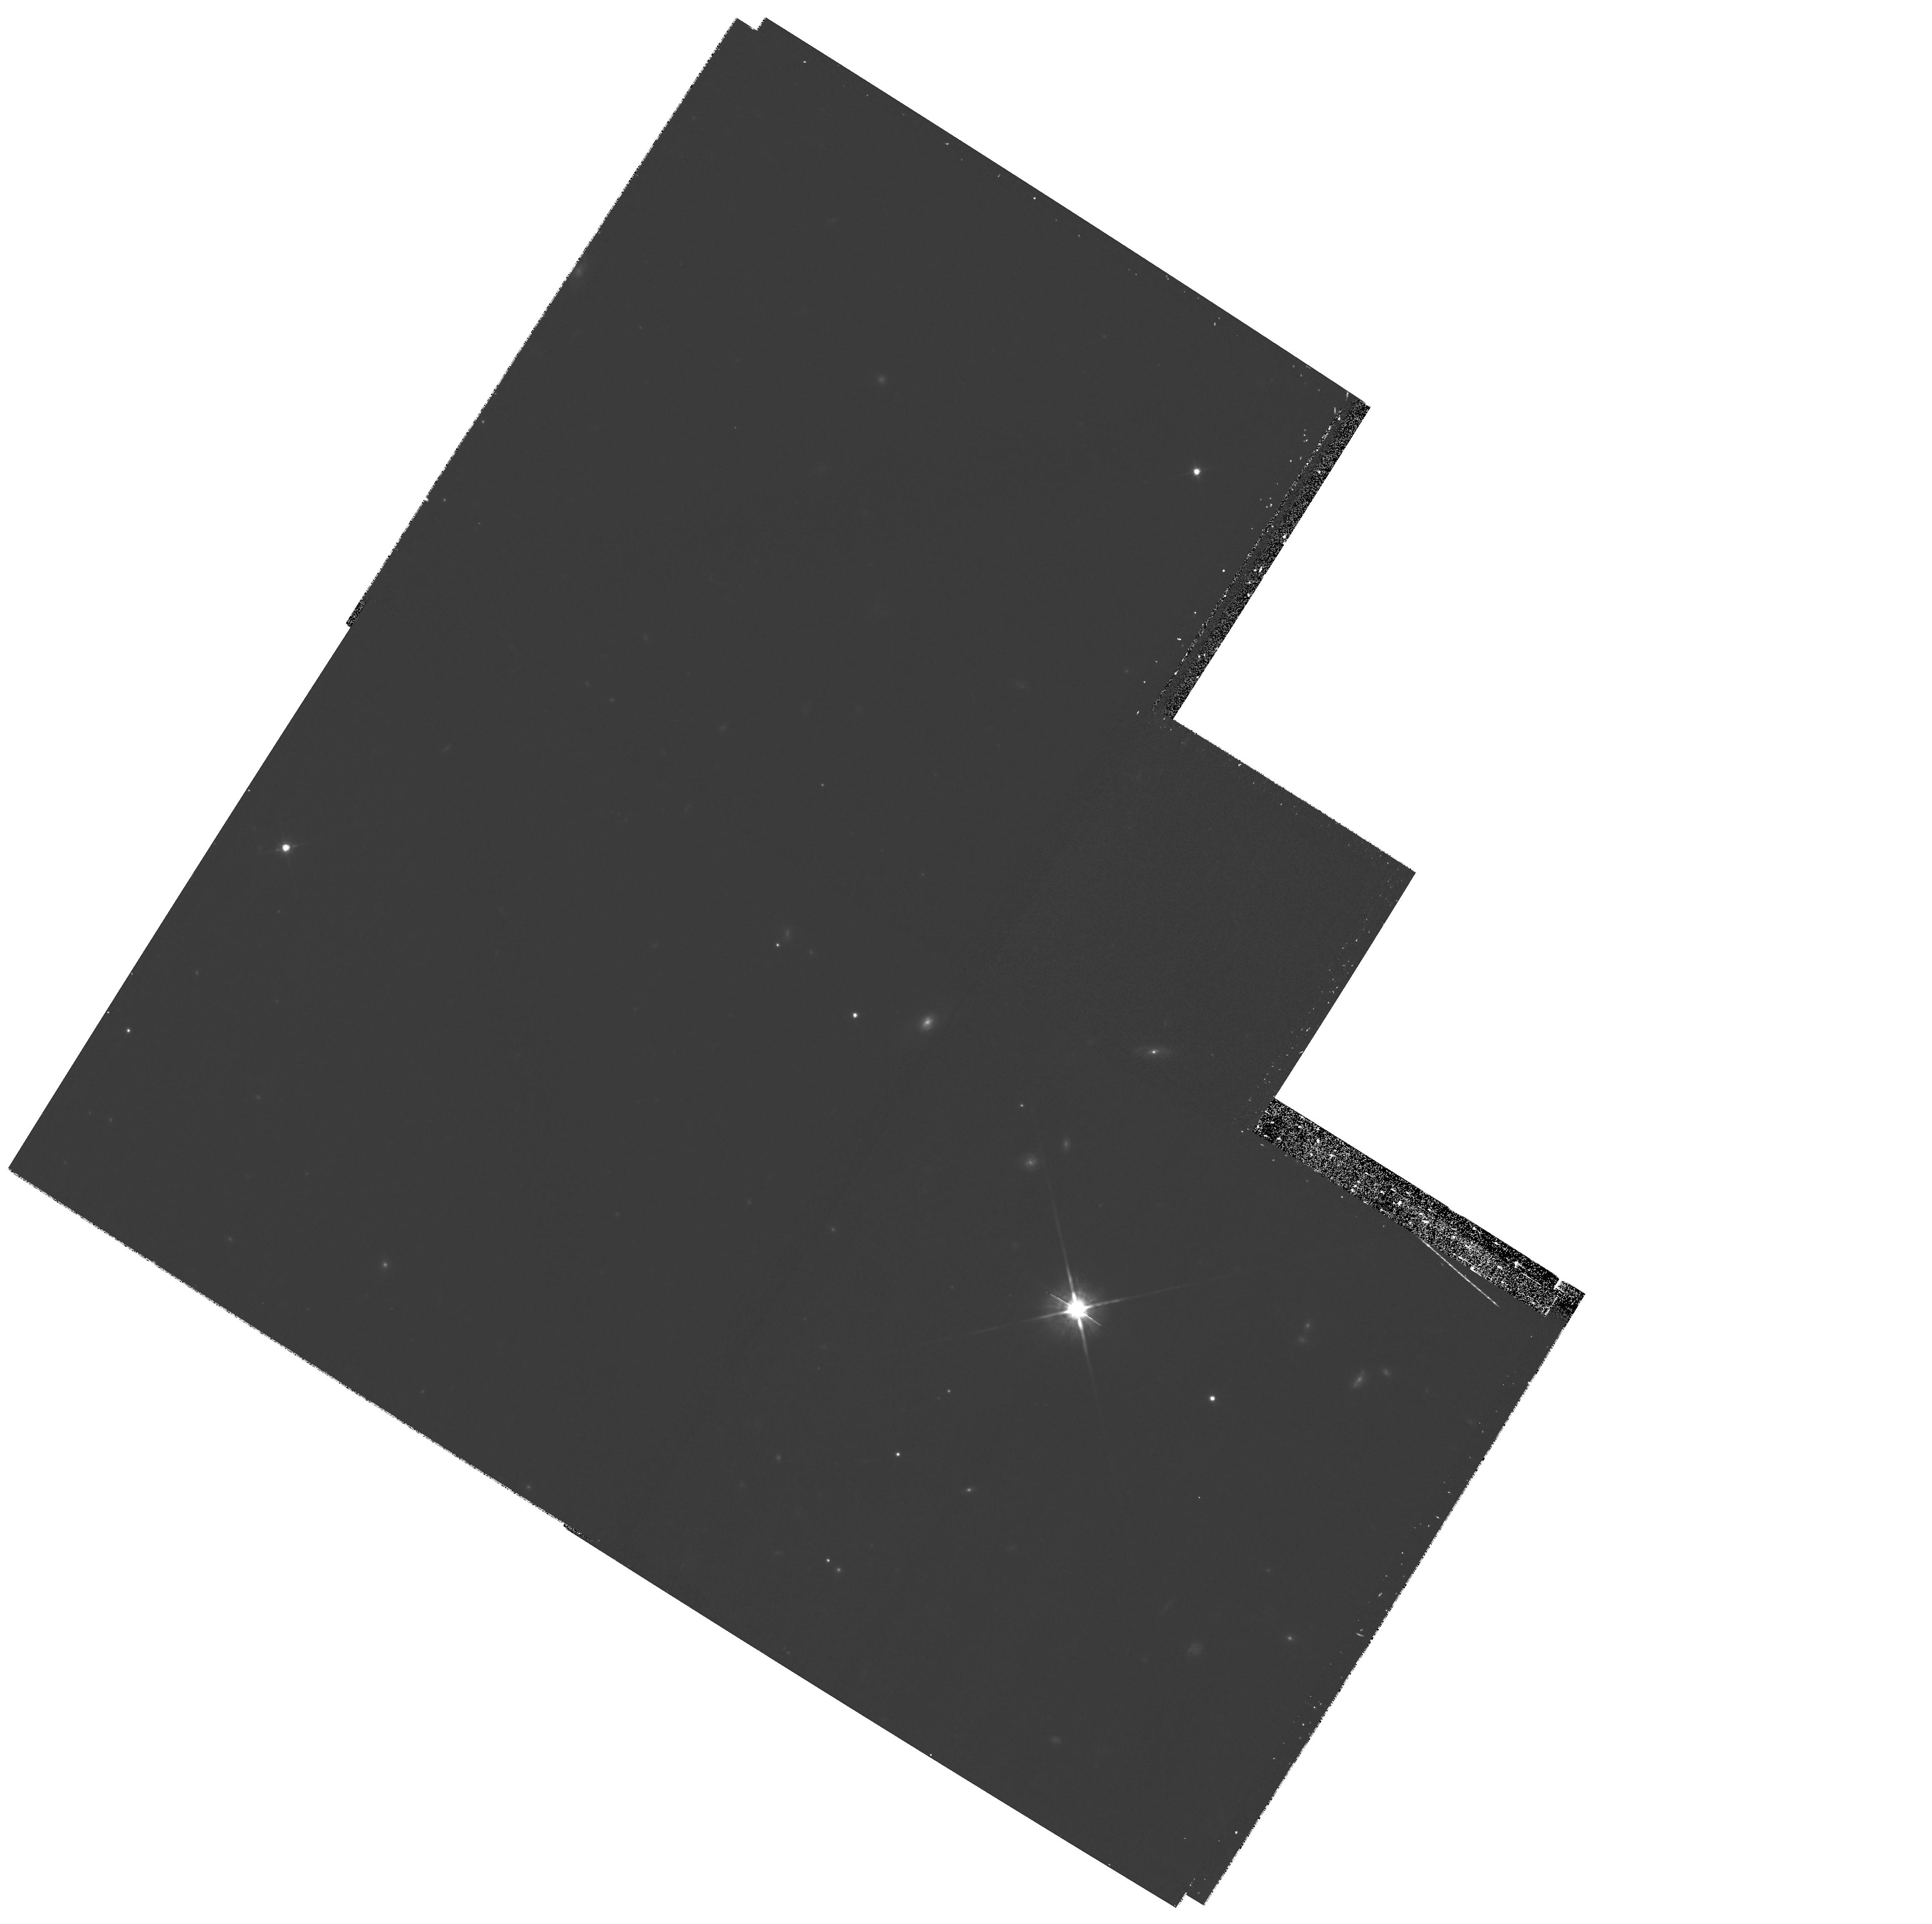
Target: field at RA 206.629°, Dec 61.063°. Instrument: WFPC2/PC. Filter: F814W. Exposure: 25 min. Observation ID: hst_10594_04_wfpc2_pc_f814w_u9ew04

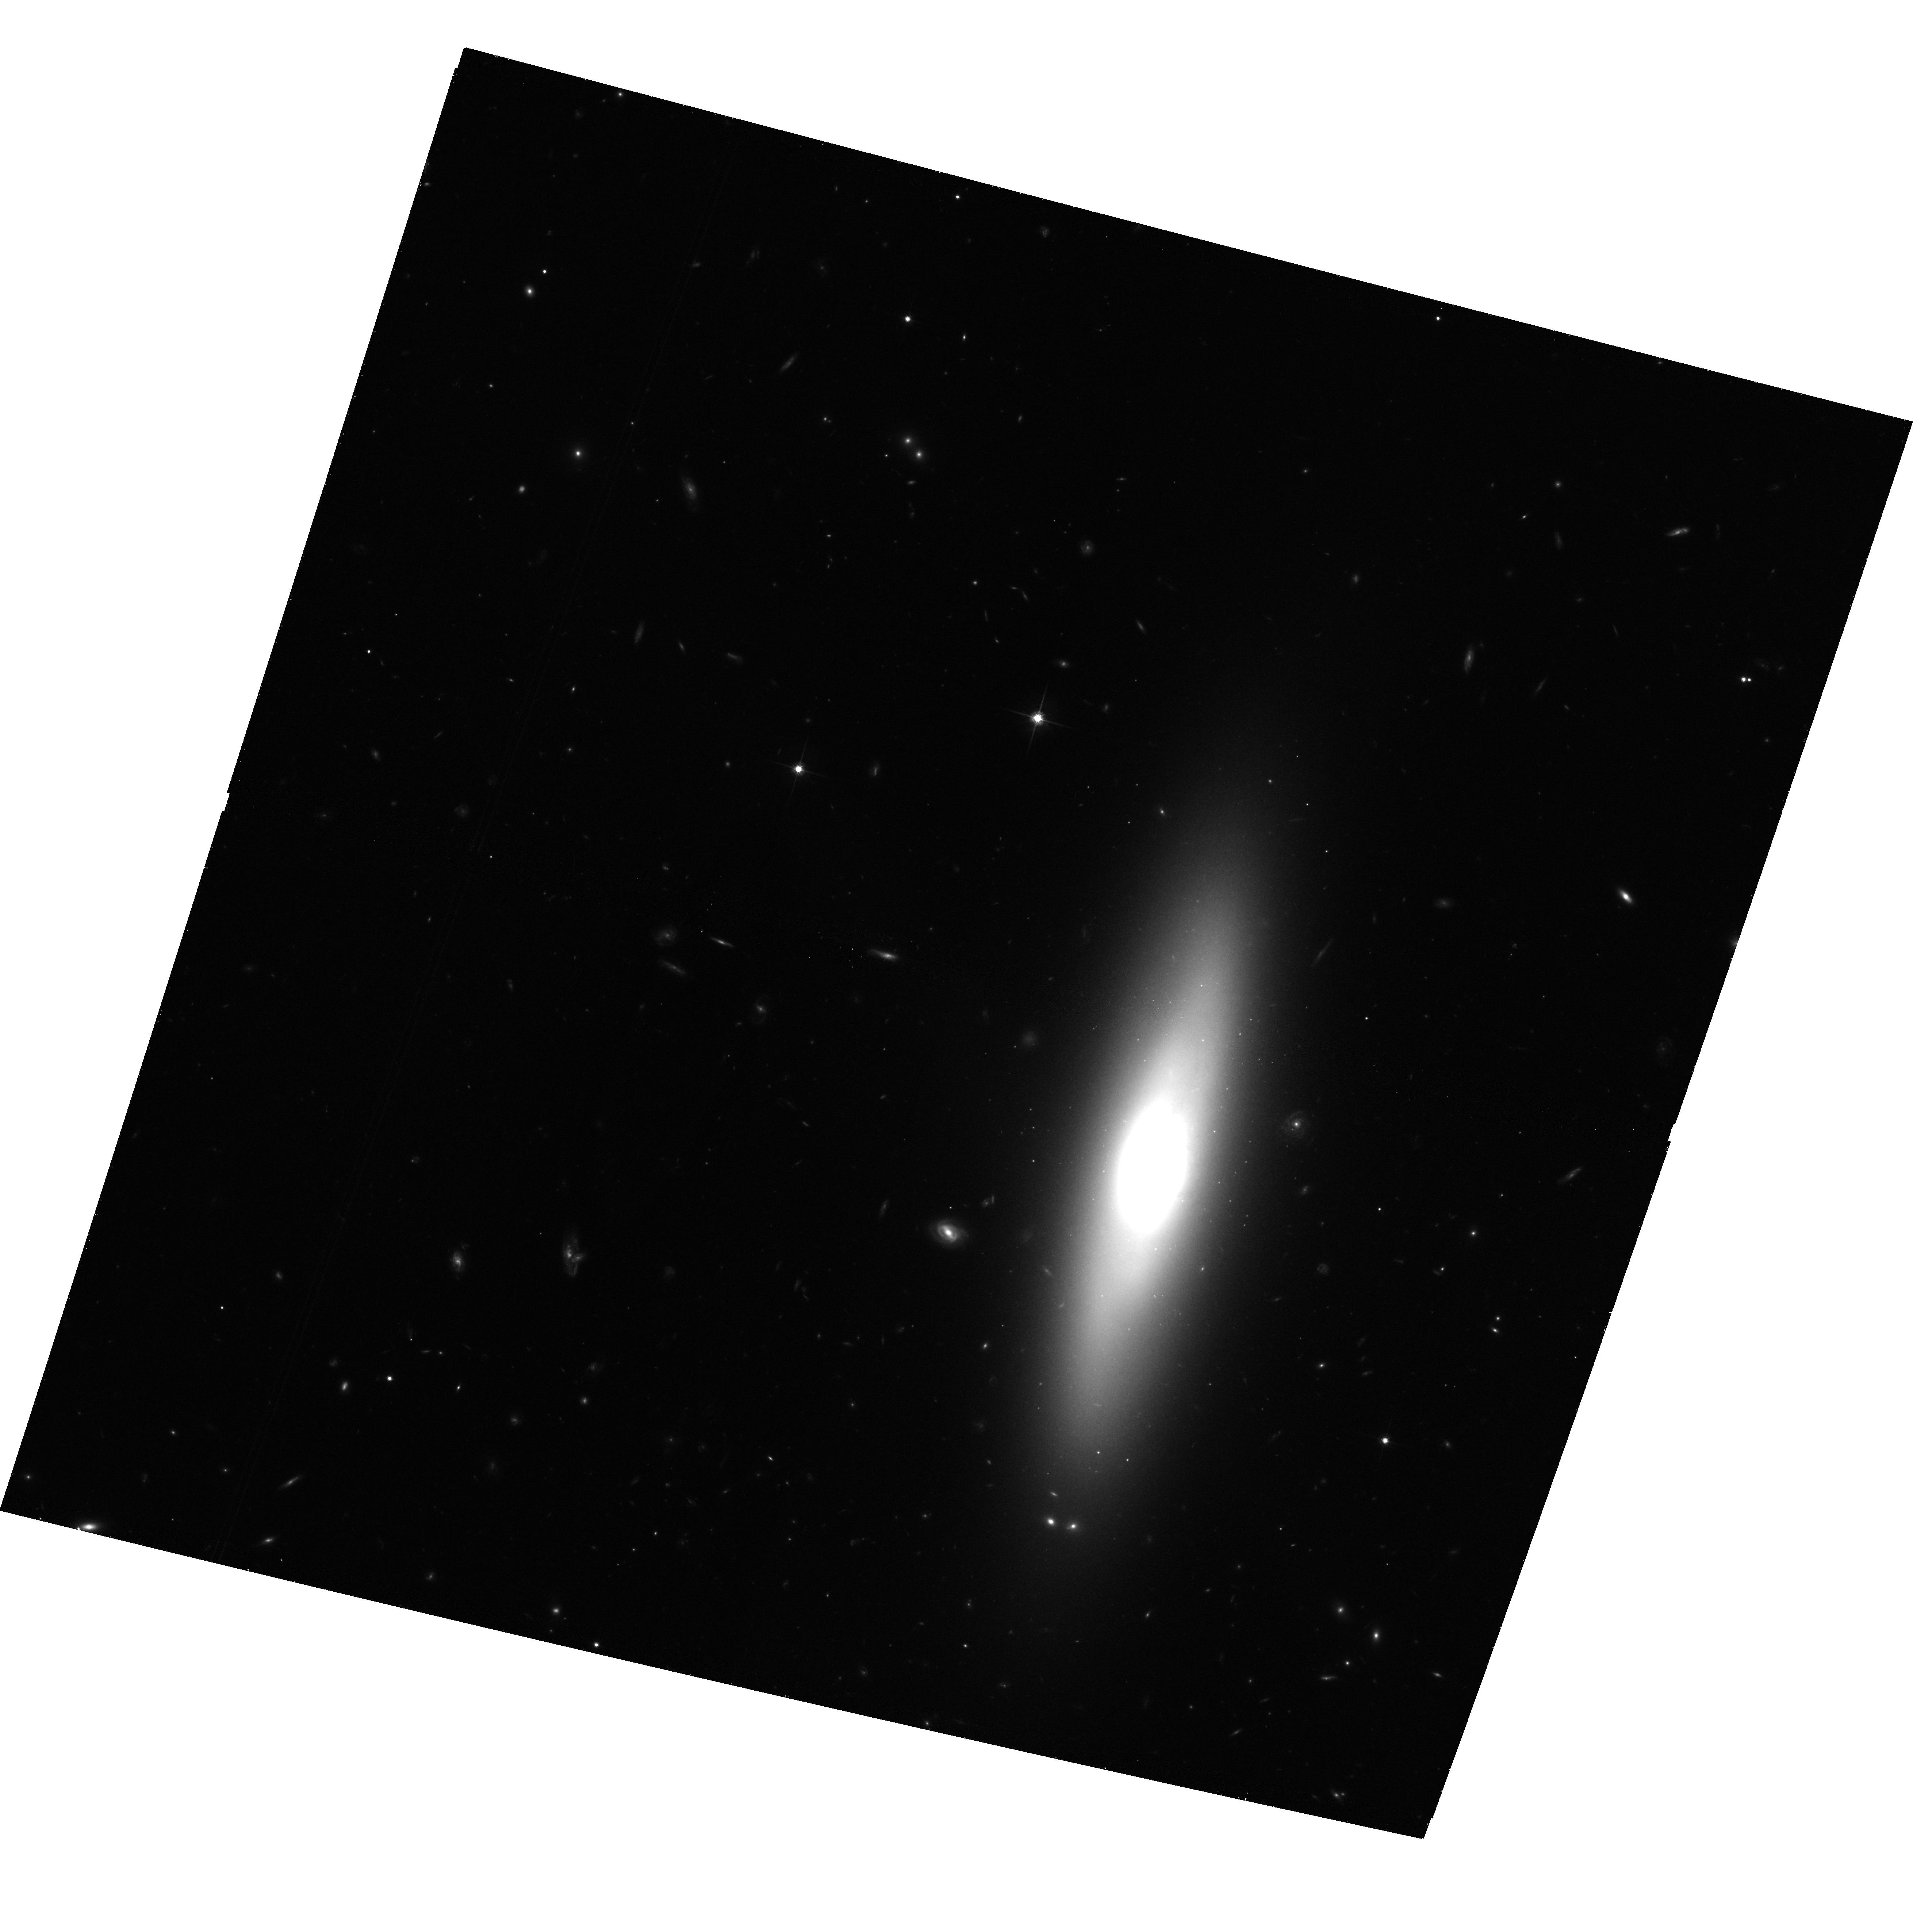
Target: NGC5475. Instrument: ACS/WFC. Filter: F814W. Exposure: 39 min. Observation ID: hst_10594_03_acs_wfc_f814w_j9ew03

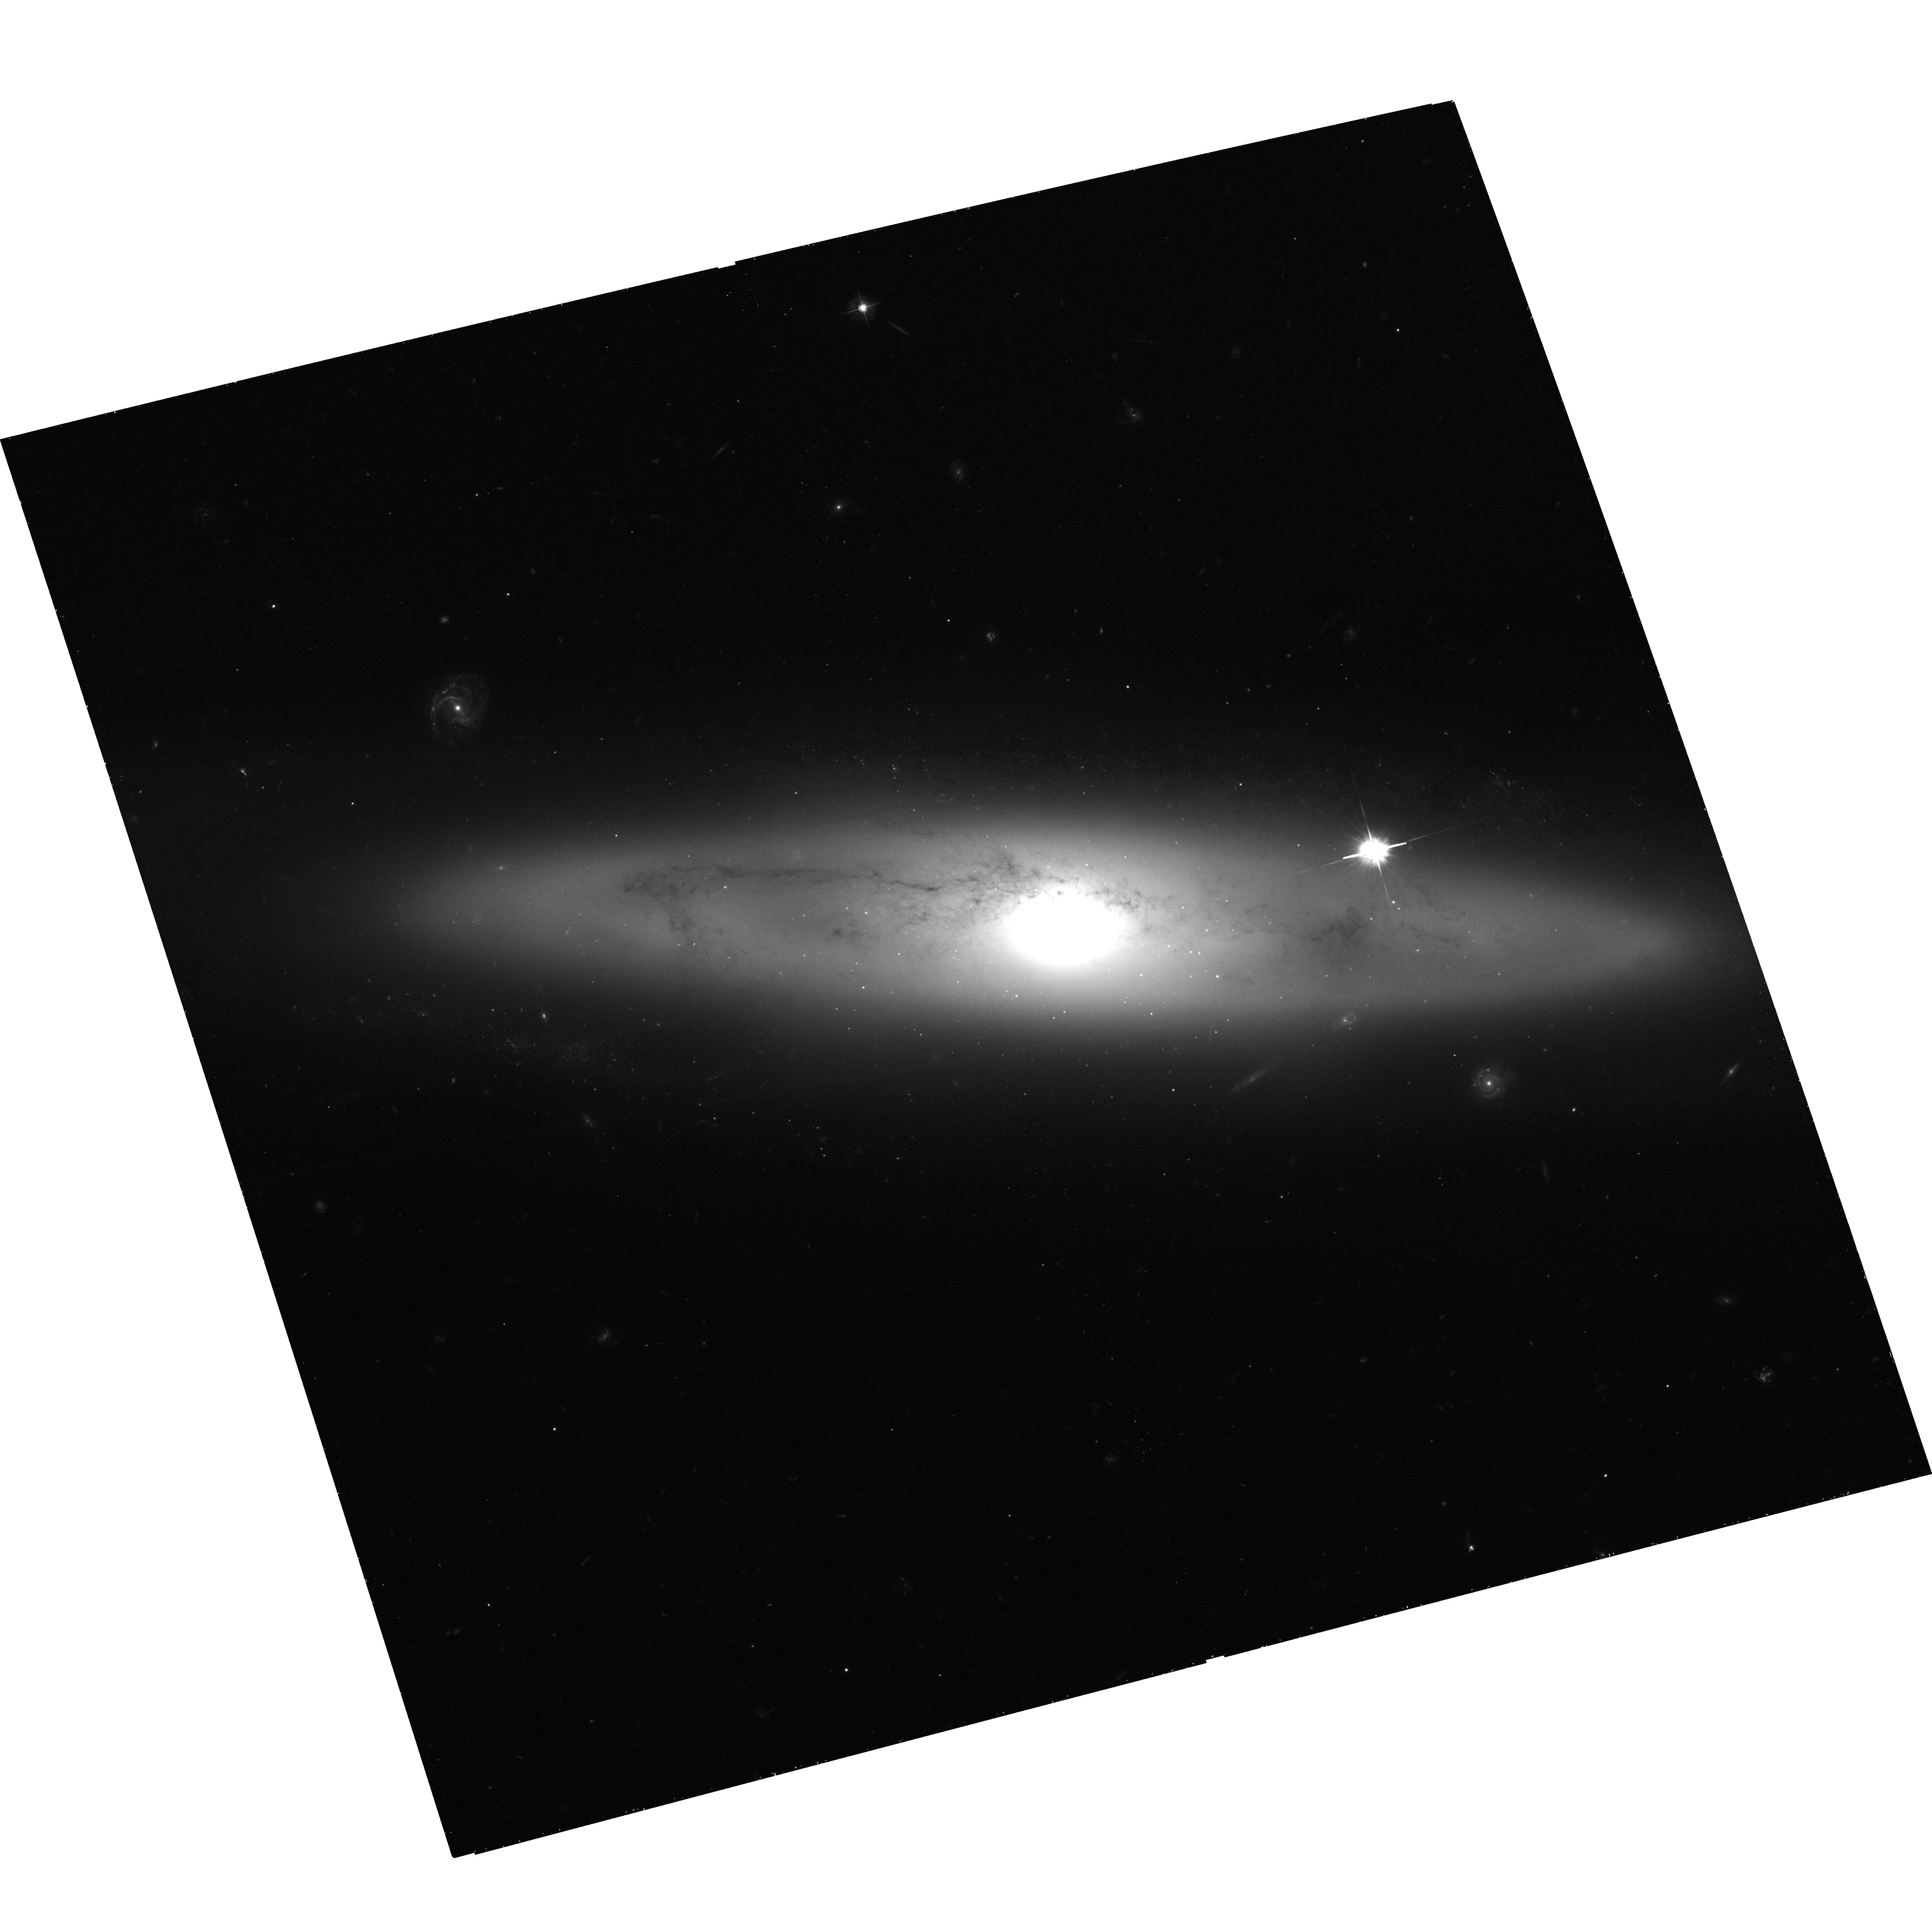
Target: NGC4866. Instrument: ACS/WFC. Filter: F475W. Exposure: 45 min. Observation ID: hst_10594_05_acs_wfc_f475w_j9ew05

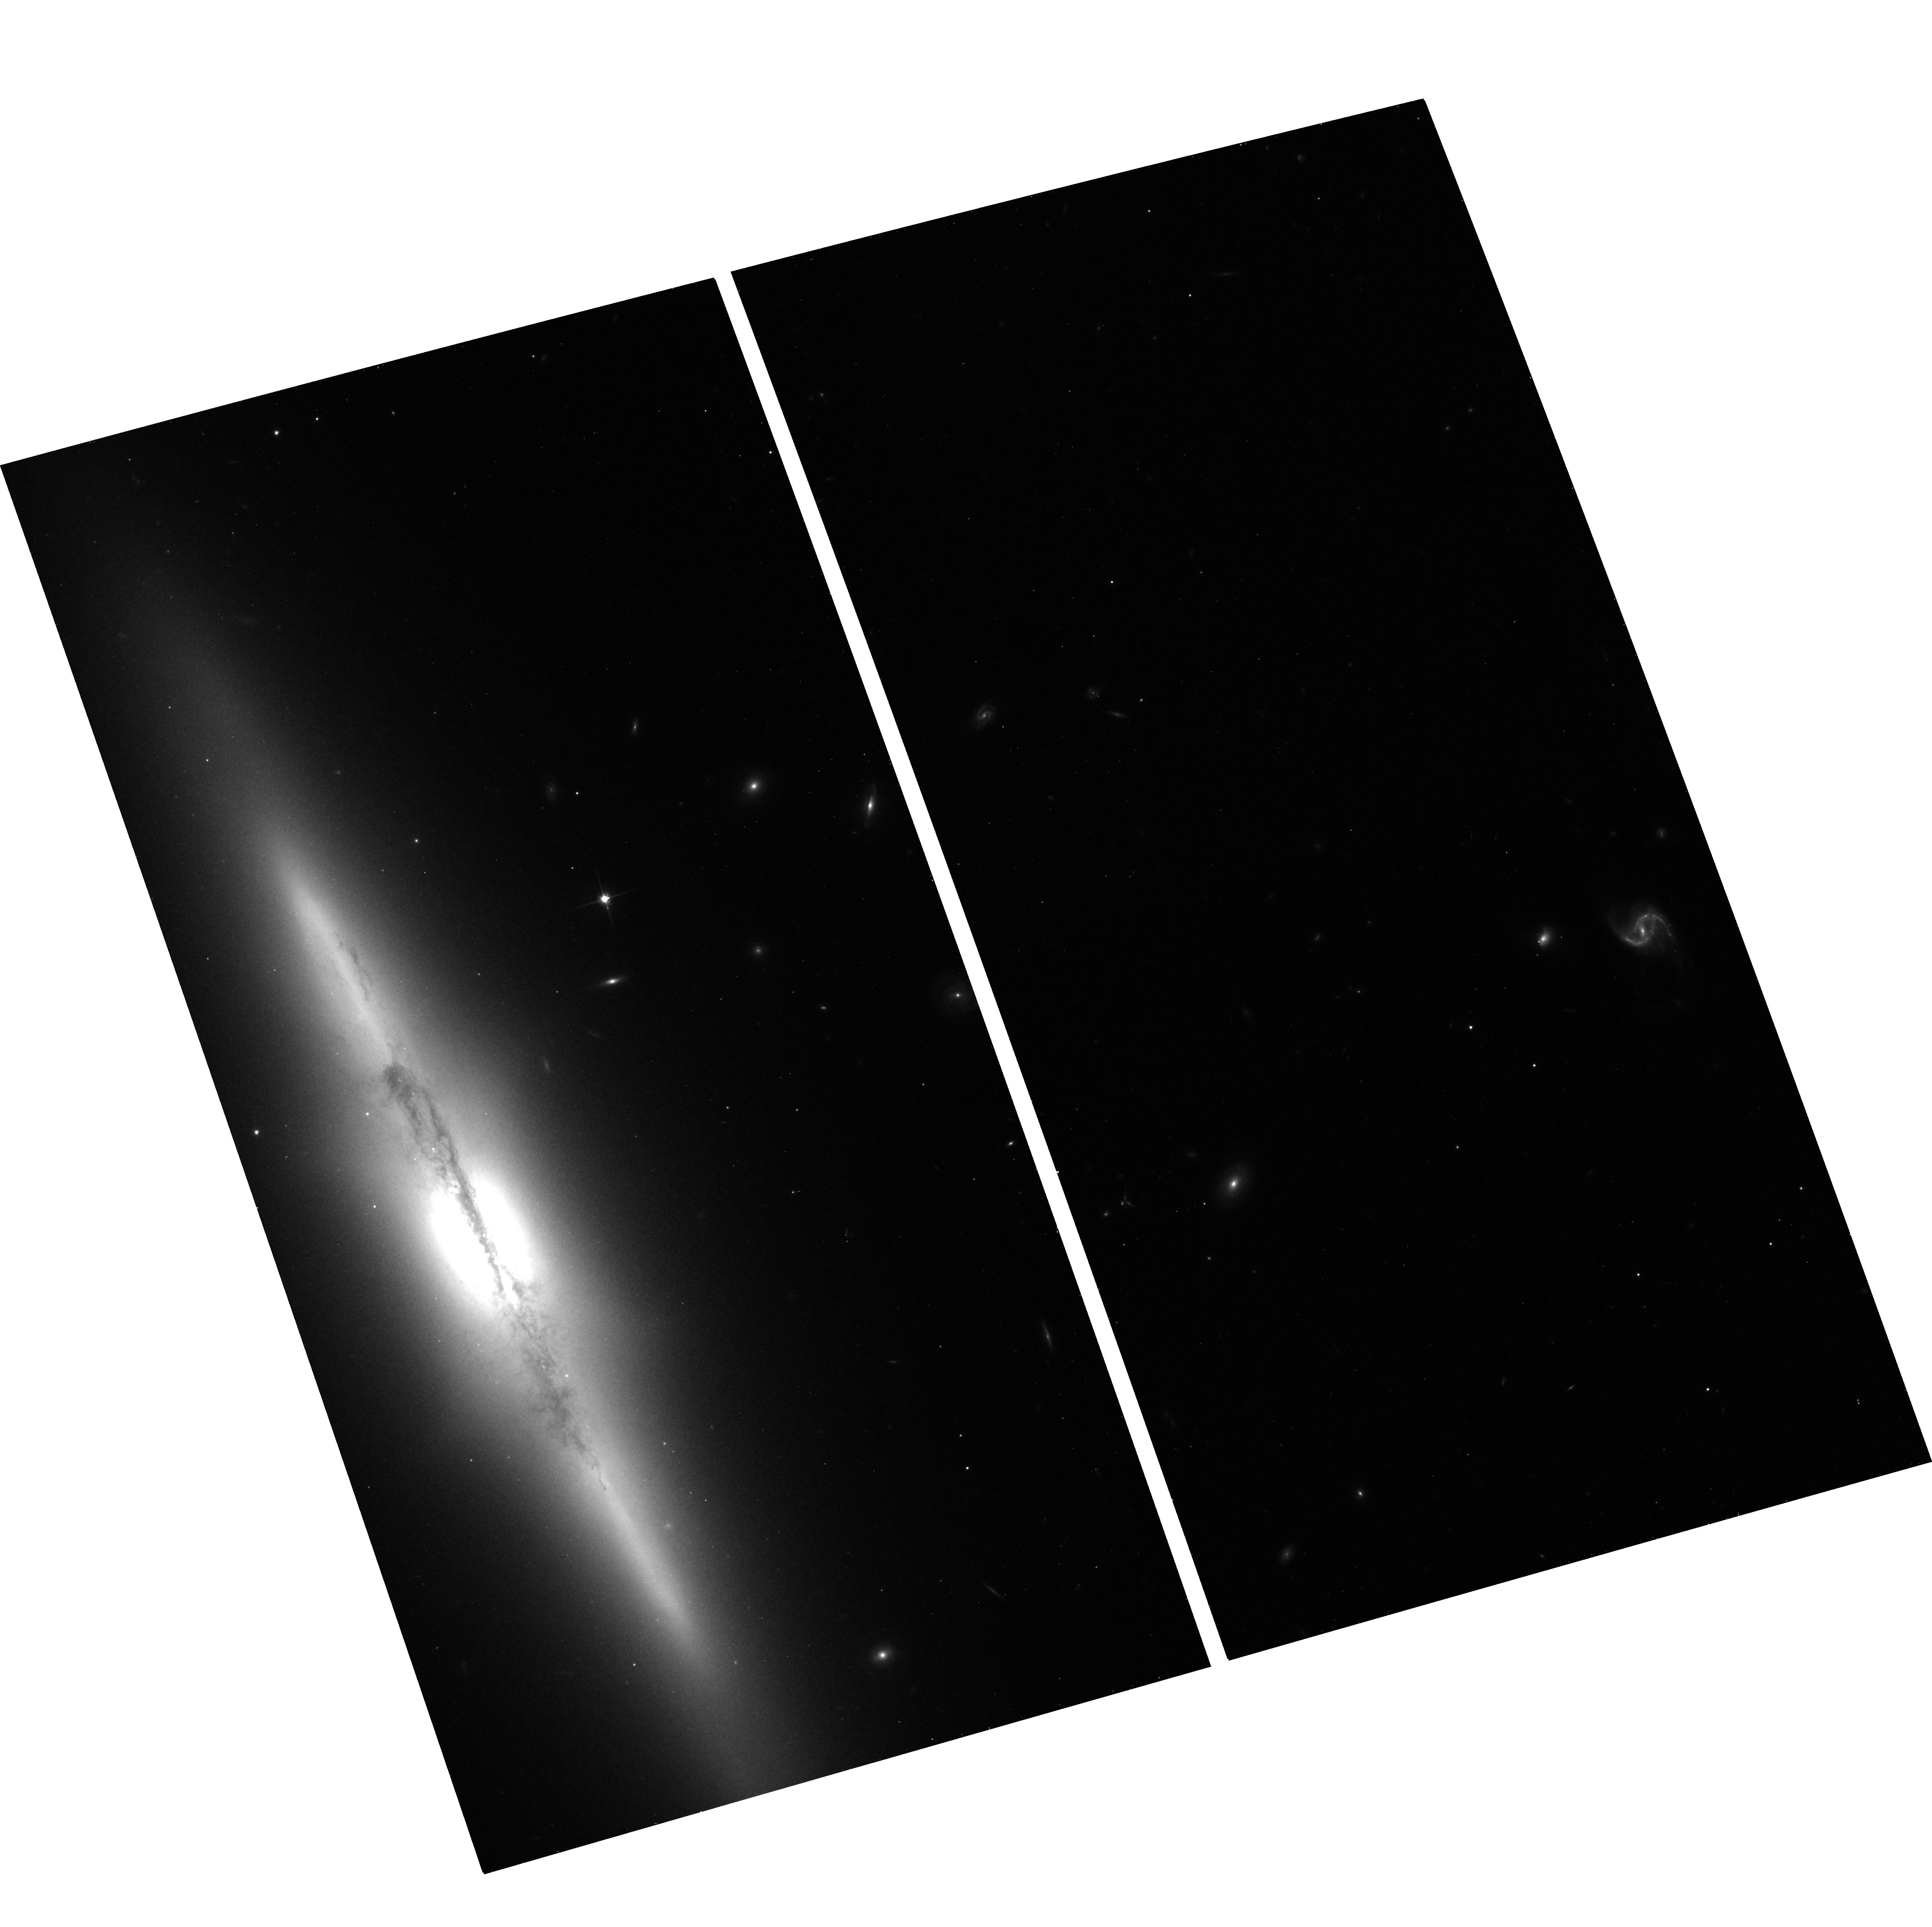
Target: NGC4710. Instrument: ACS/WFC. Filter: F814W. Exposure: 17 min. Observation ID: hst_10594_02_acs_wfc_f814w_j9ew02

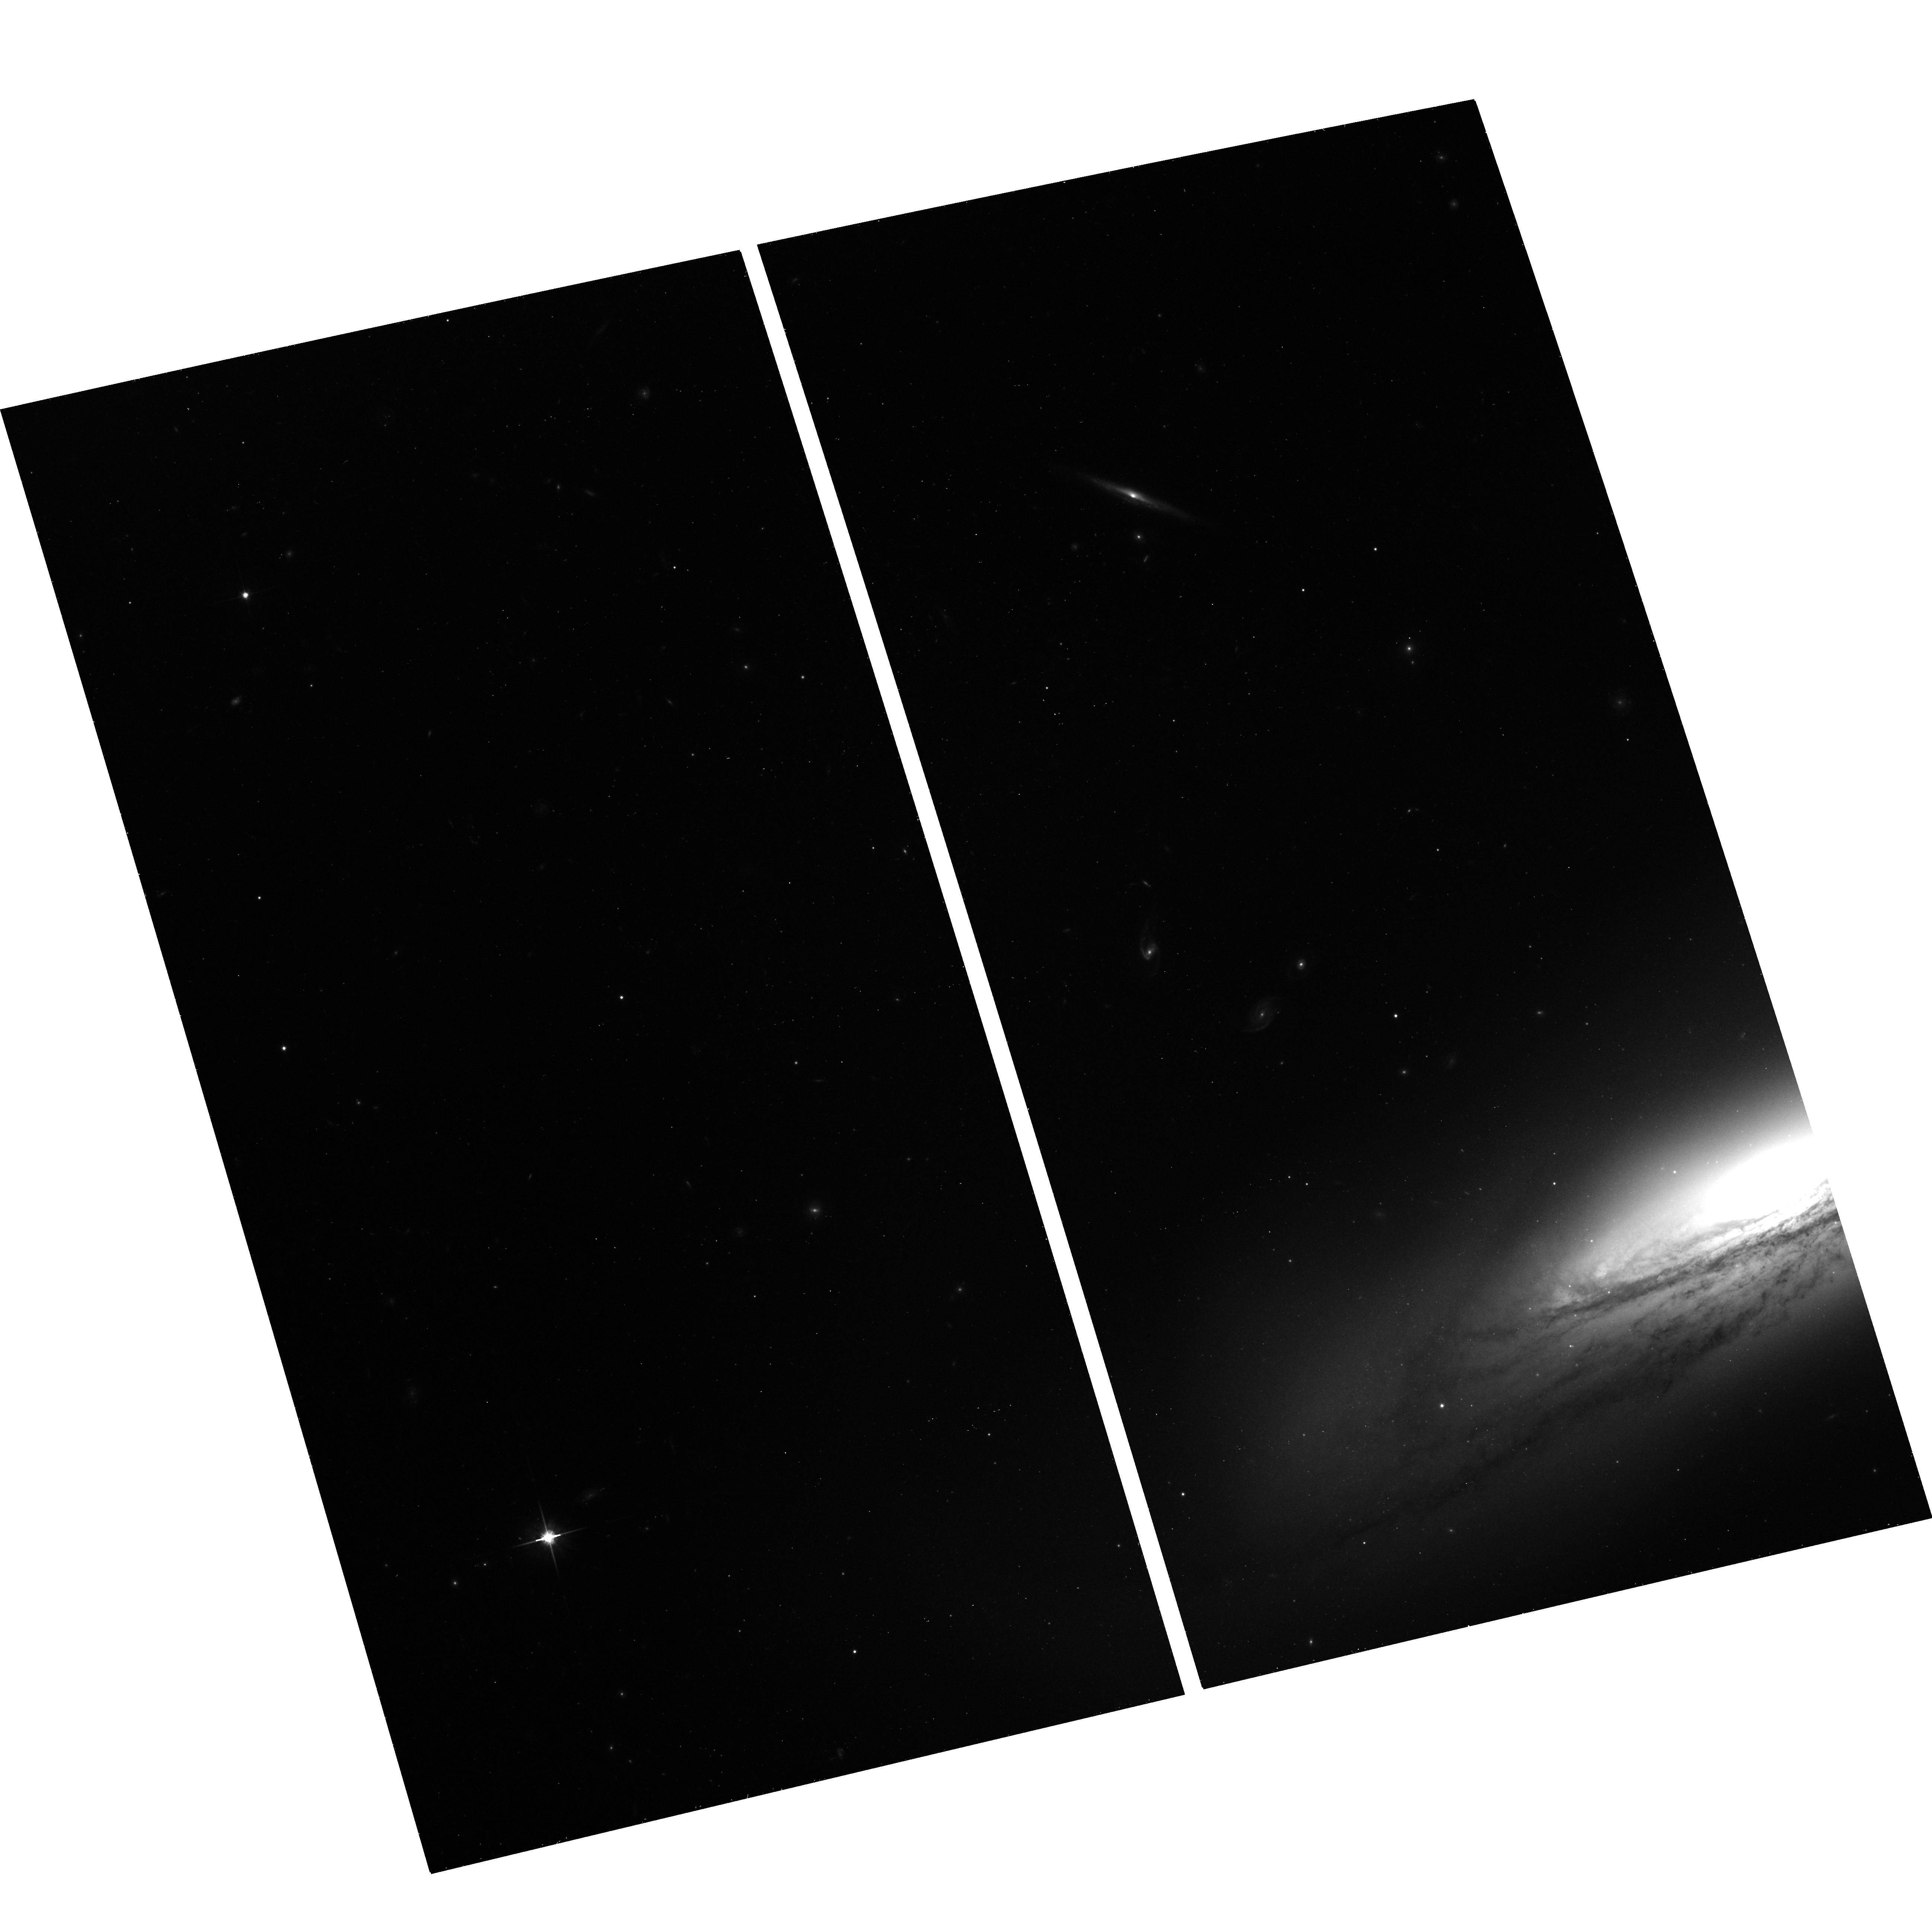
Target: NGC3190-POS2. Instrument: ACS/WFC. Filter: F814W. Exposure: 17 min. Observation ID: hst_10594_a1_acs_wfc_f814w_j9ewa1

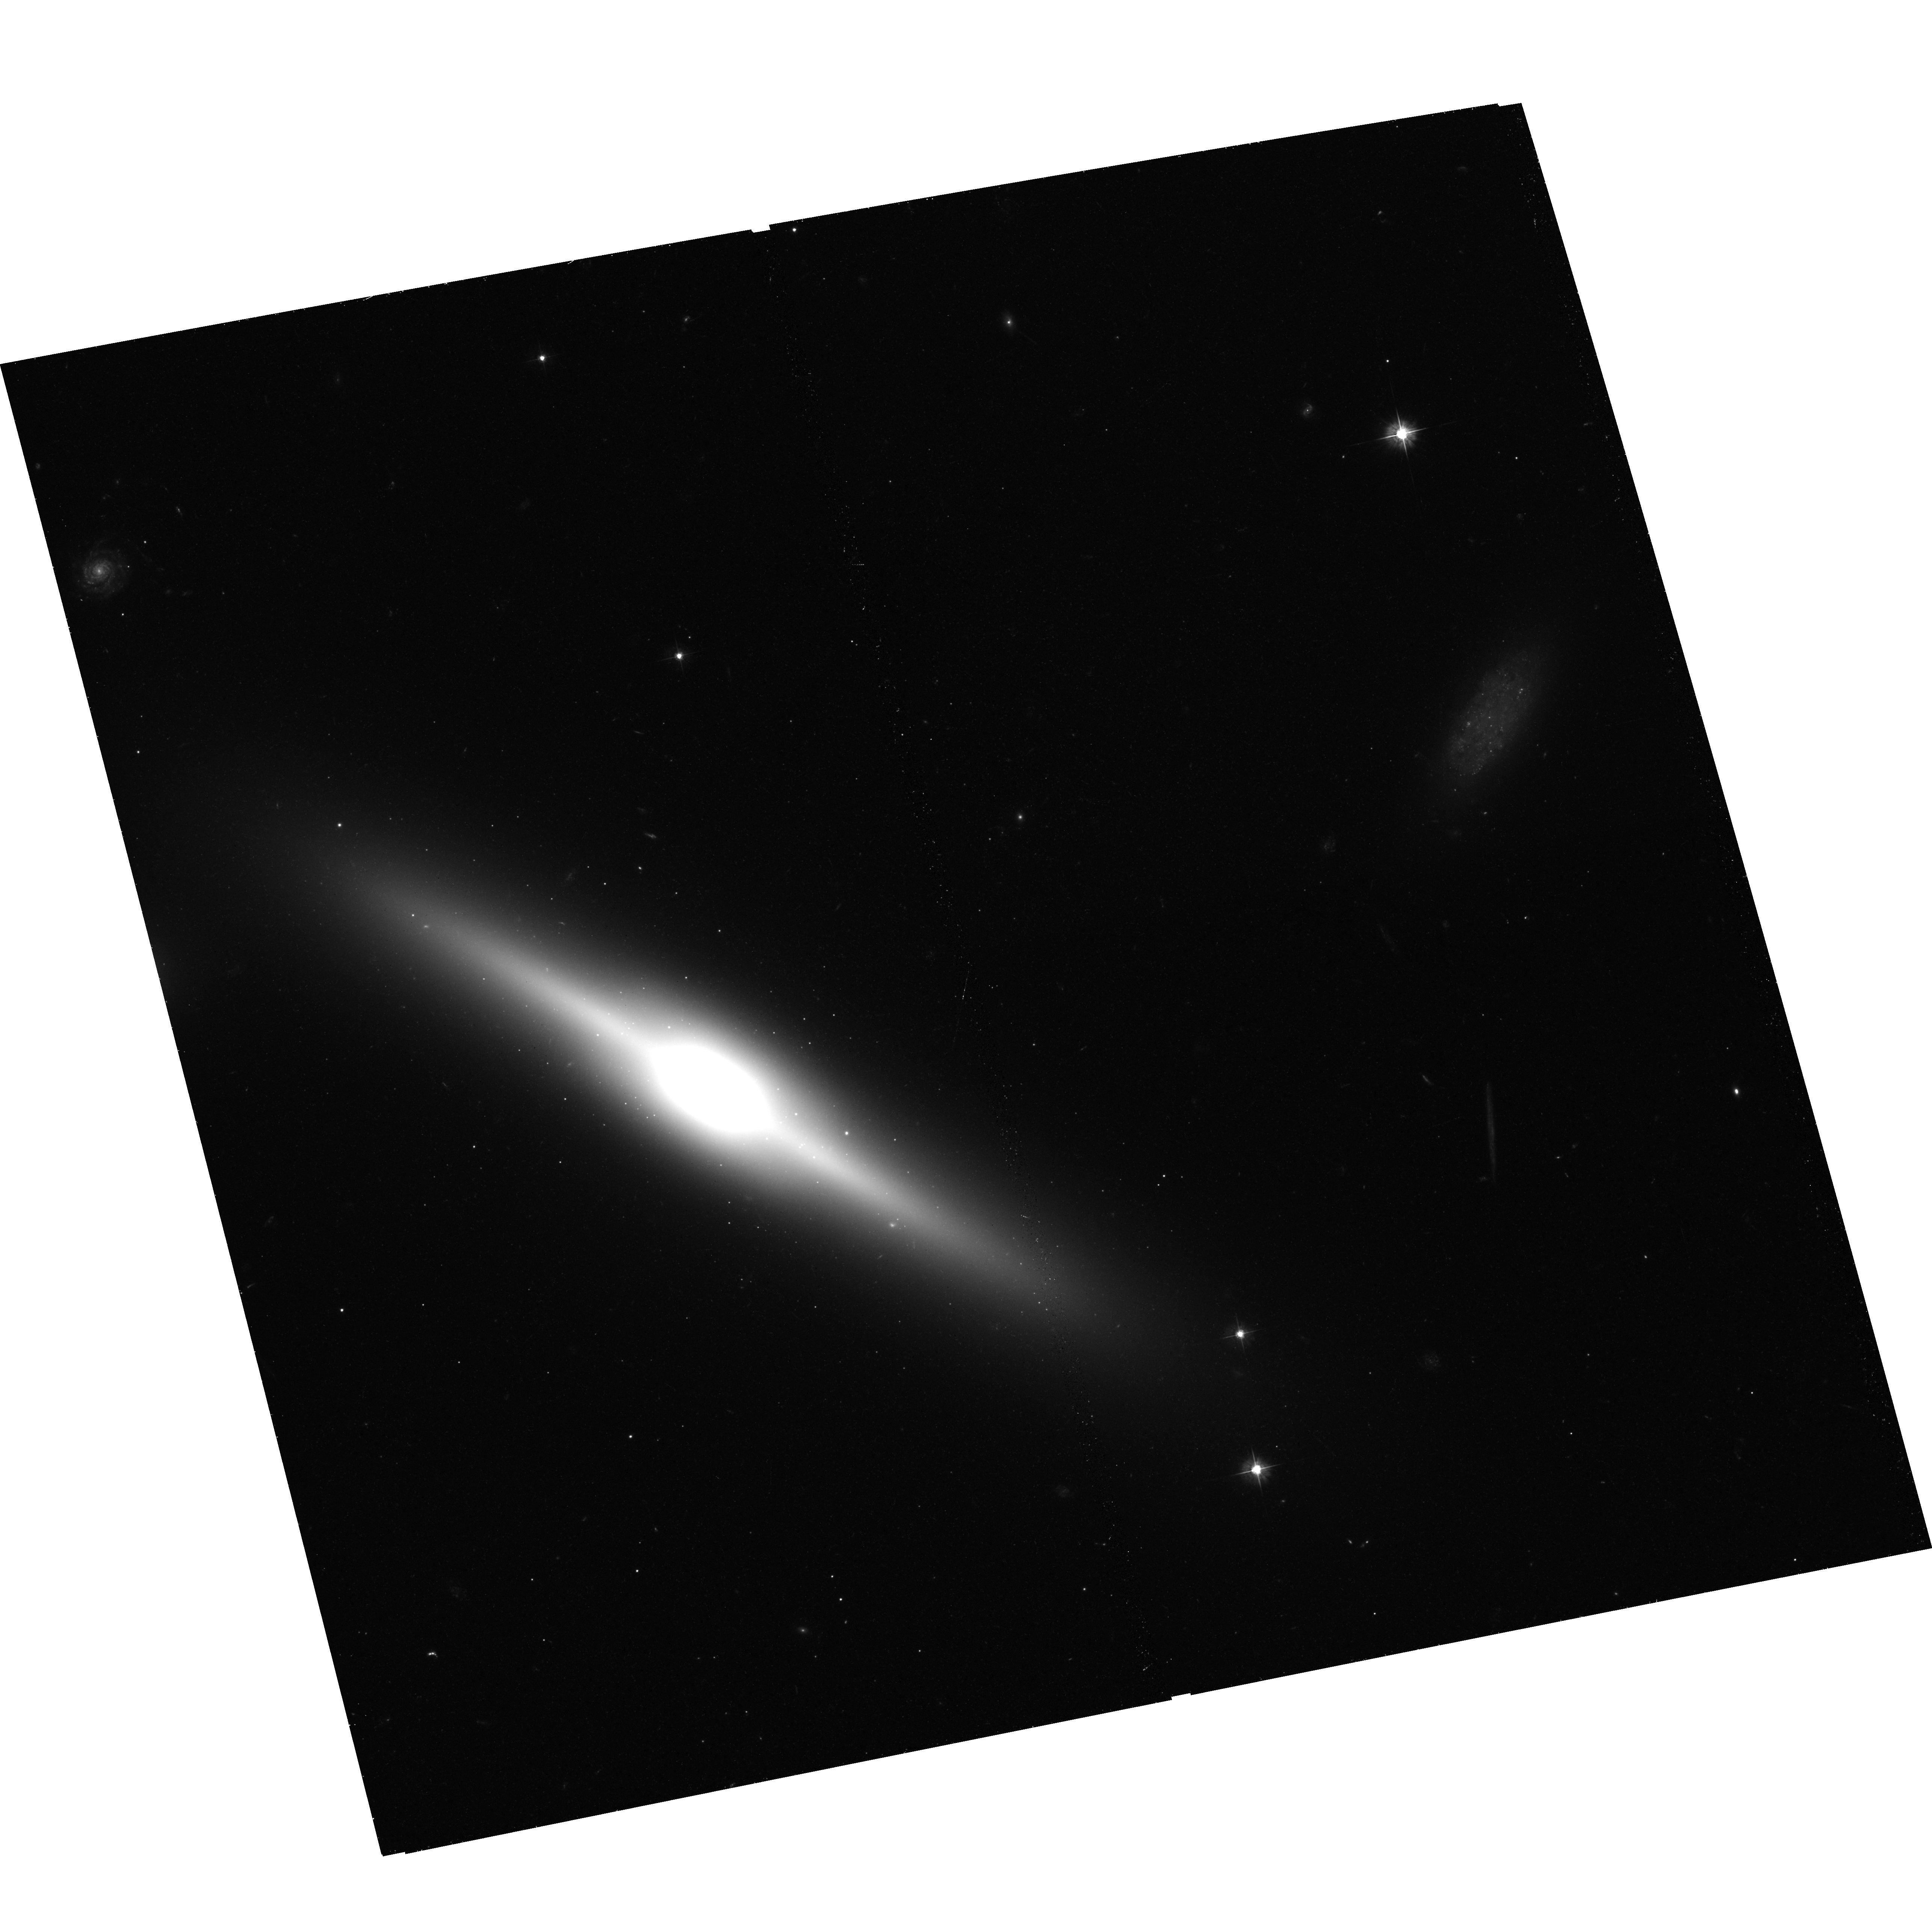
Target: NGC5308. Instrument: ACS/WFC. Filter: F475W. Exposure: 38 min. Observation ID: hst_10594_04_acs_wfc_f475w_j9ew04

The Formation of Spiral Spheroids and Their Globular Cluster Systems (PI: Goudfrooij, Paul)

The assembly history of spiral galaxies remains one of the most pressing questions in astrophysics today. In particular, we do not have a clear picture of the formation mechanism for bulges of spiral galaxies. Are bulges of spirals simply "small ellipticals", formed via rapid dissipative collapse during the early universe? Or is bulge building through secular evolution of inner disk stars a more common mechanism? Is there any dependence on bulge mass? A powerful yet relatively simple way to probe these fundamental questions is by studying the properties of globular cluster (GC) systems of spirals. Specifically, bulge formation via secular evolution is expected not to form GCs, whereas bulge formation via dissipative collapse is. We therefore propose to obtain ACS/WFC imaging as well as ground-based, wide-field imaging of five edge-on Sa spirals which cover a factor ~15 in luminosity/mass, and for which spectroscopic follow-up is feasible. This constitutes the first luminosity-selected sample of early-type spirals, which will allow us to directly probe the dependence of GC properties on the bulge luminosity. We will detect a minimum of ~100-200 GCs per galaxy in the ACS images, sufficient to reveal GC subpopulations, their relative numbers, sizes, and radial distributions. This study will more than double the number of well-studied early-type spiral systems.